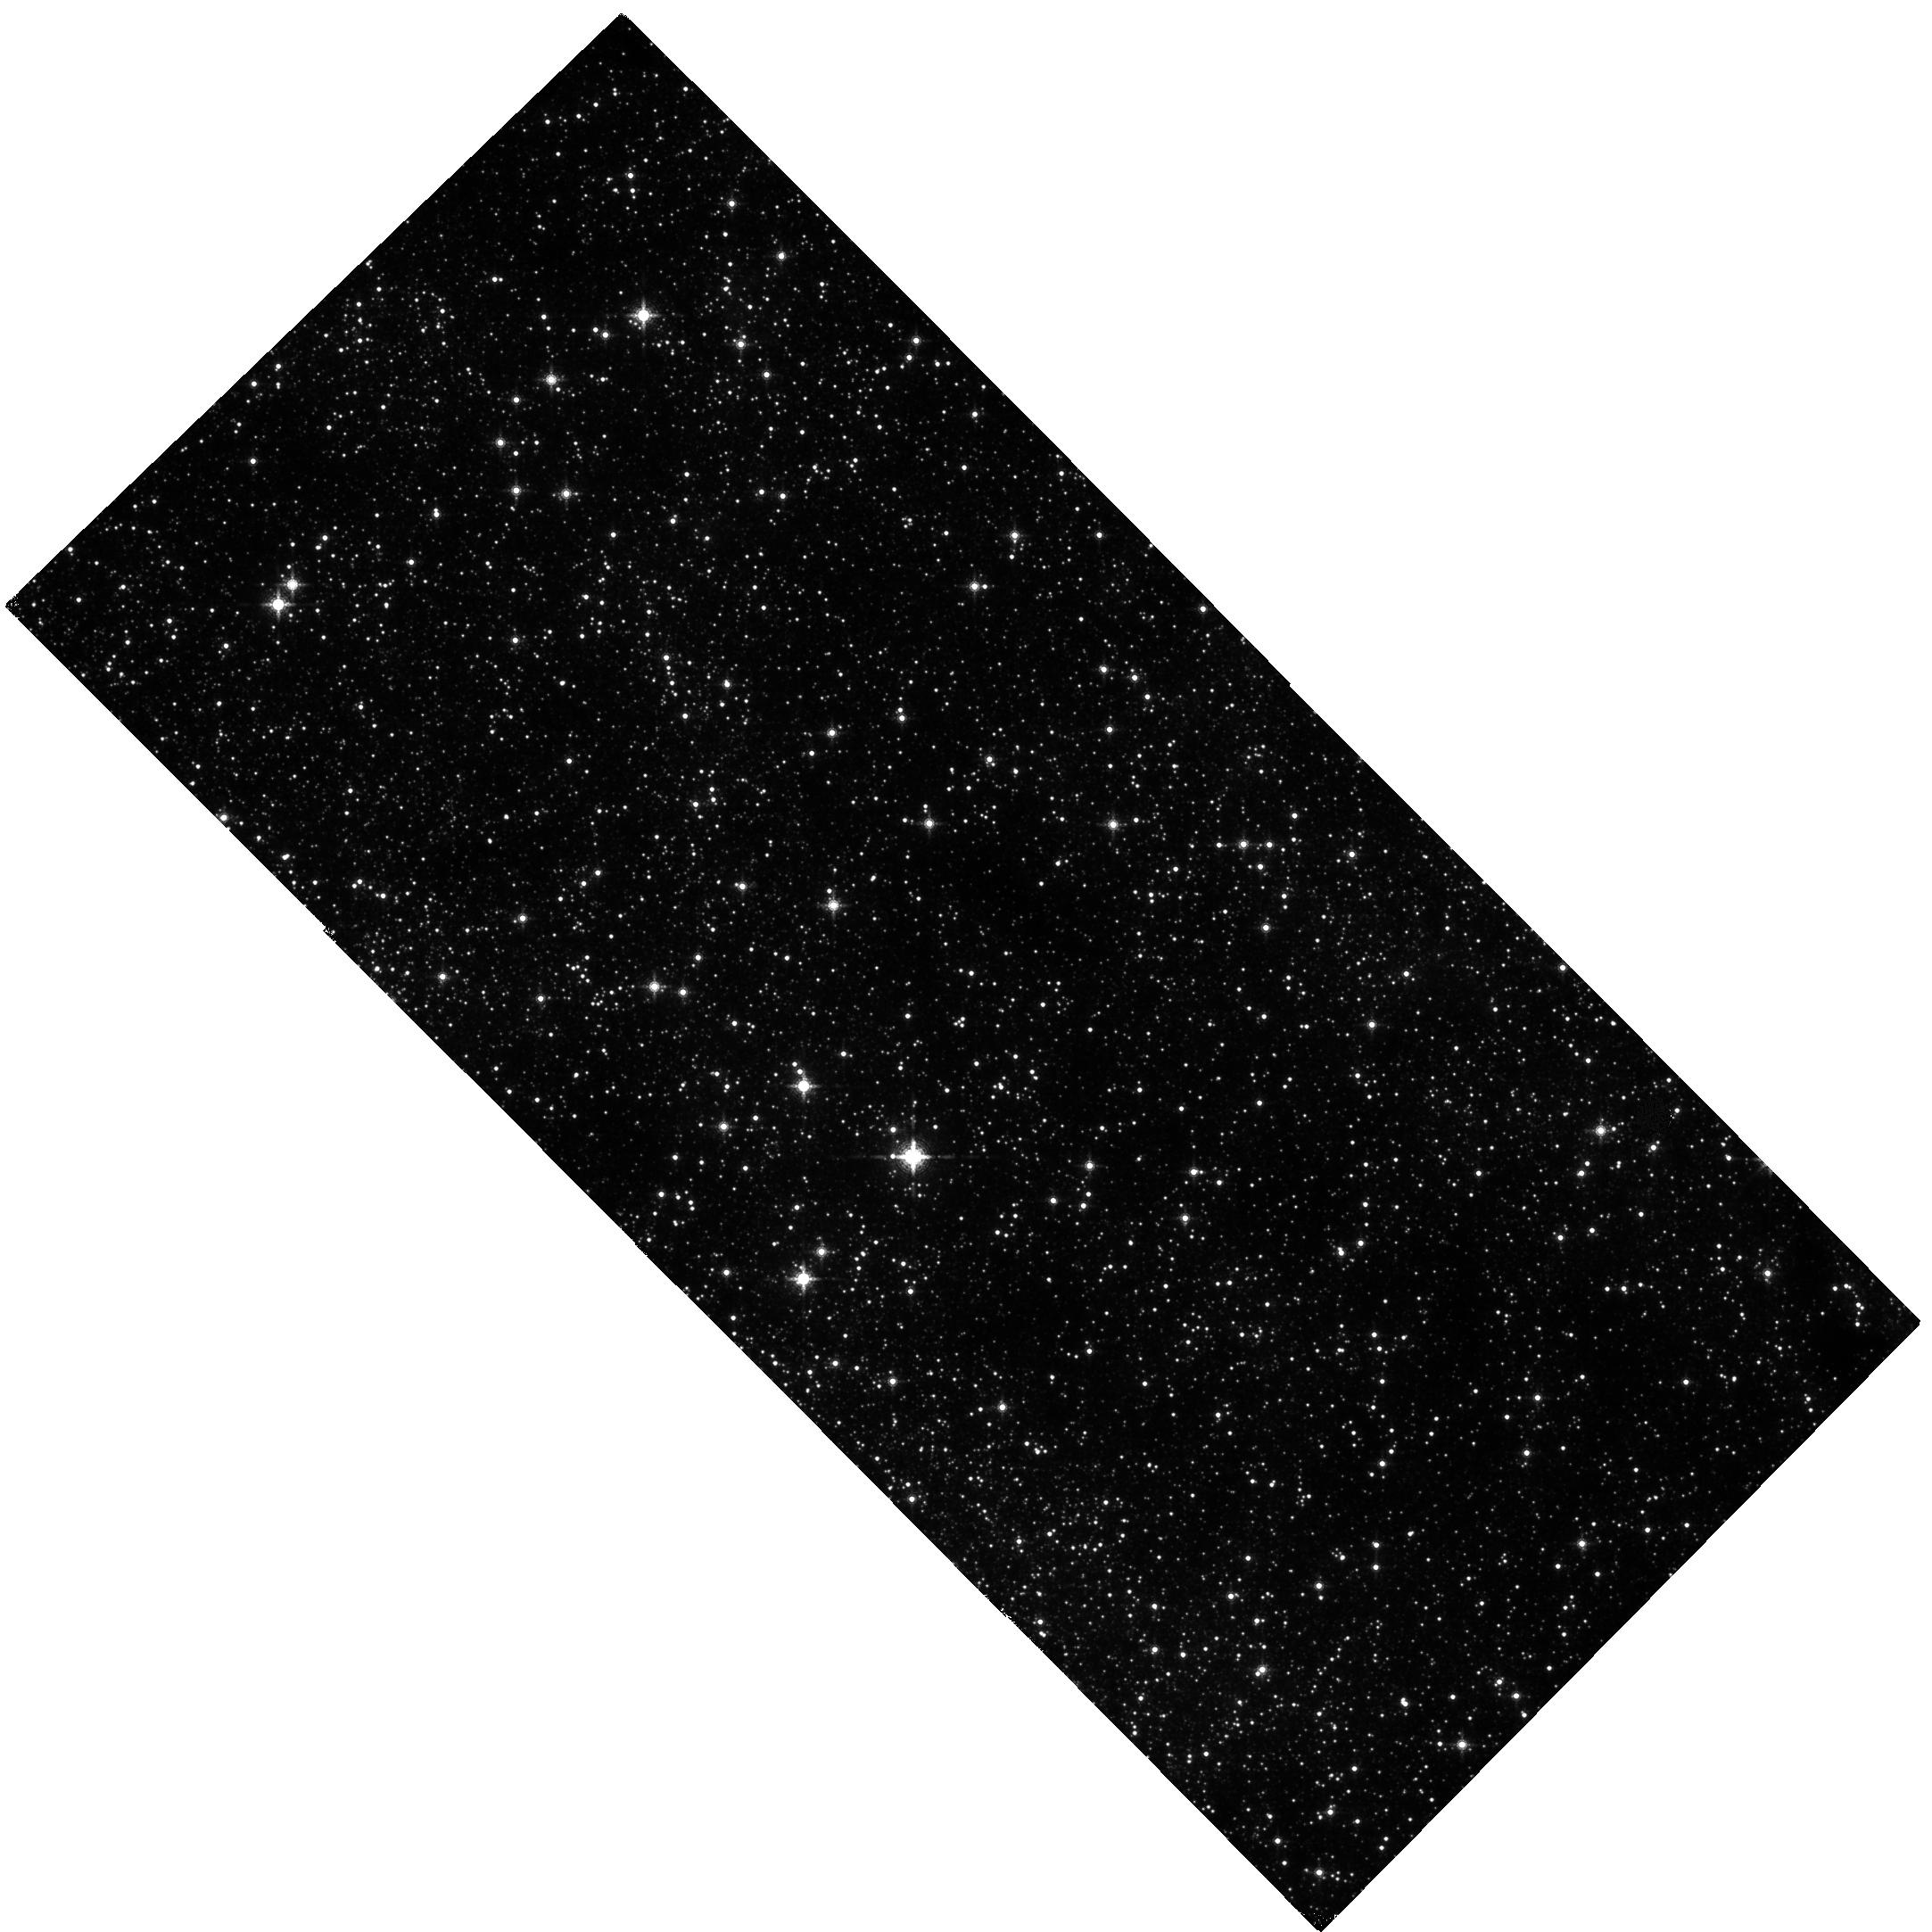
Target: MW-NSC-V35
Instrument: WFC3/IR
Filter: F153M
Exposure: 37 min
Observation ID: hst_12182_49_wfc3_ir_f153m_ibij49

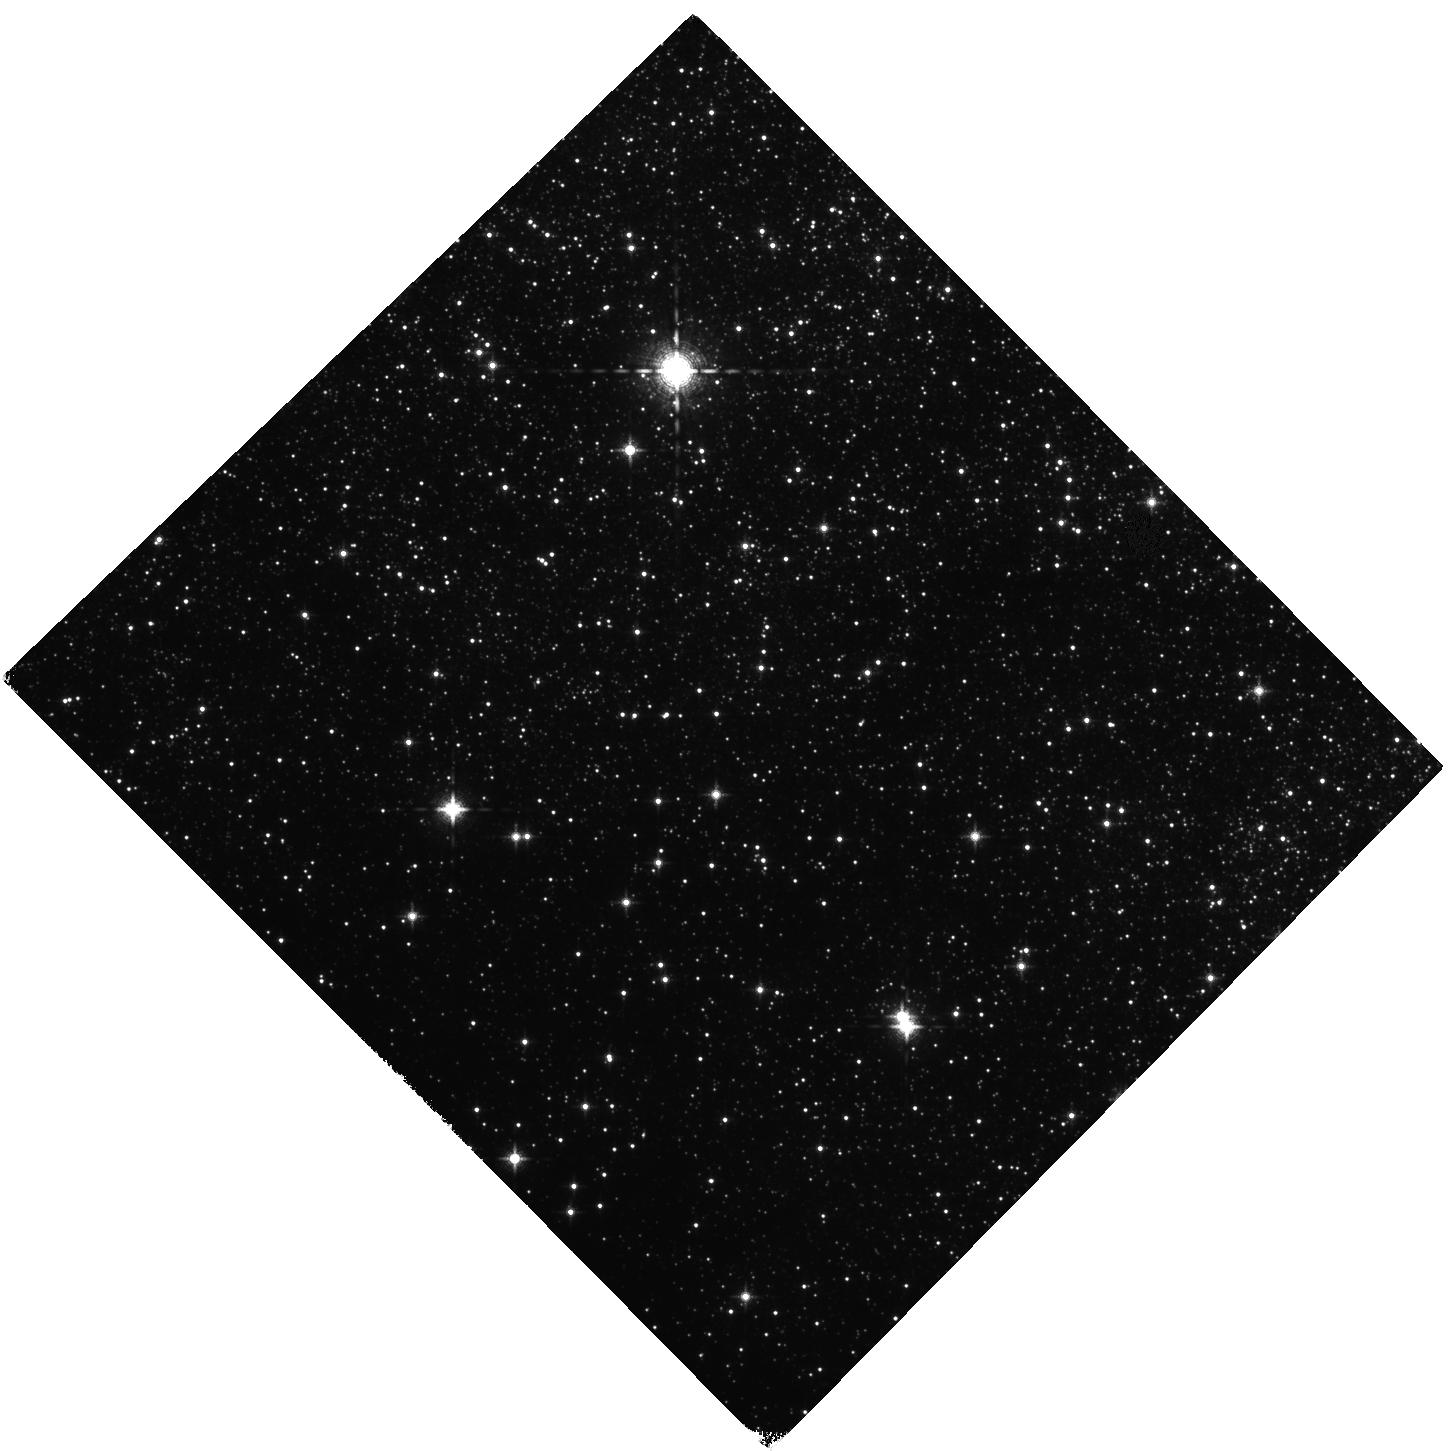
Target: MW-NSC-V38-COPY-1
Instrument: WFC3/IR
Filter: F127M
Exposure: 23 min
Observation ID: hst_12182_48_wfc3_ir_f127m_ibij48

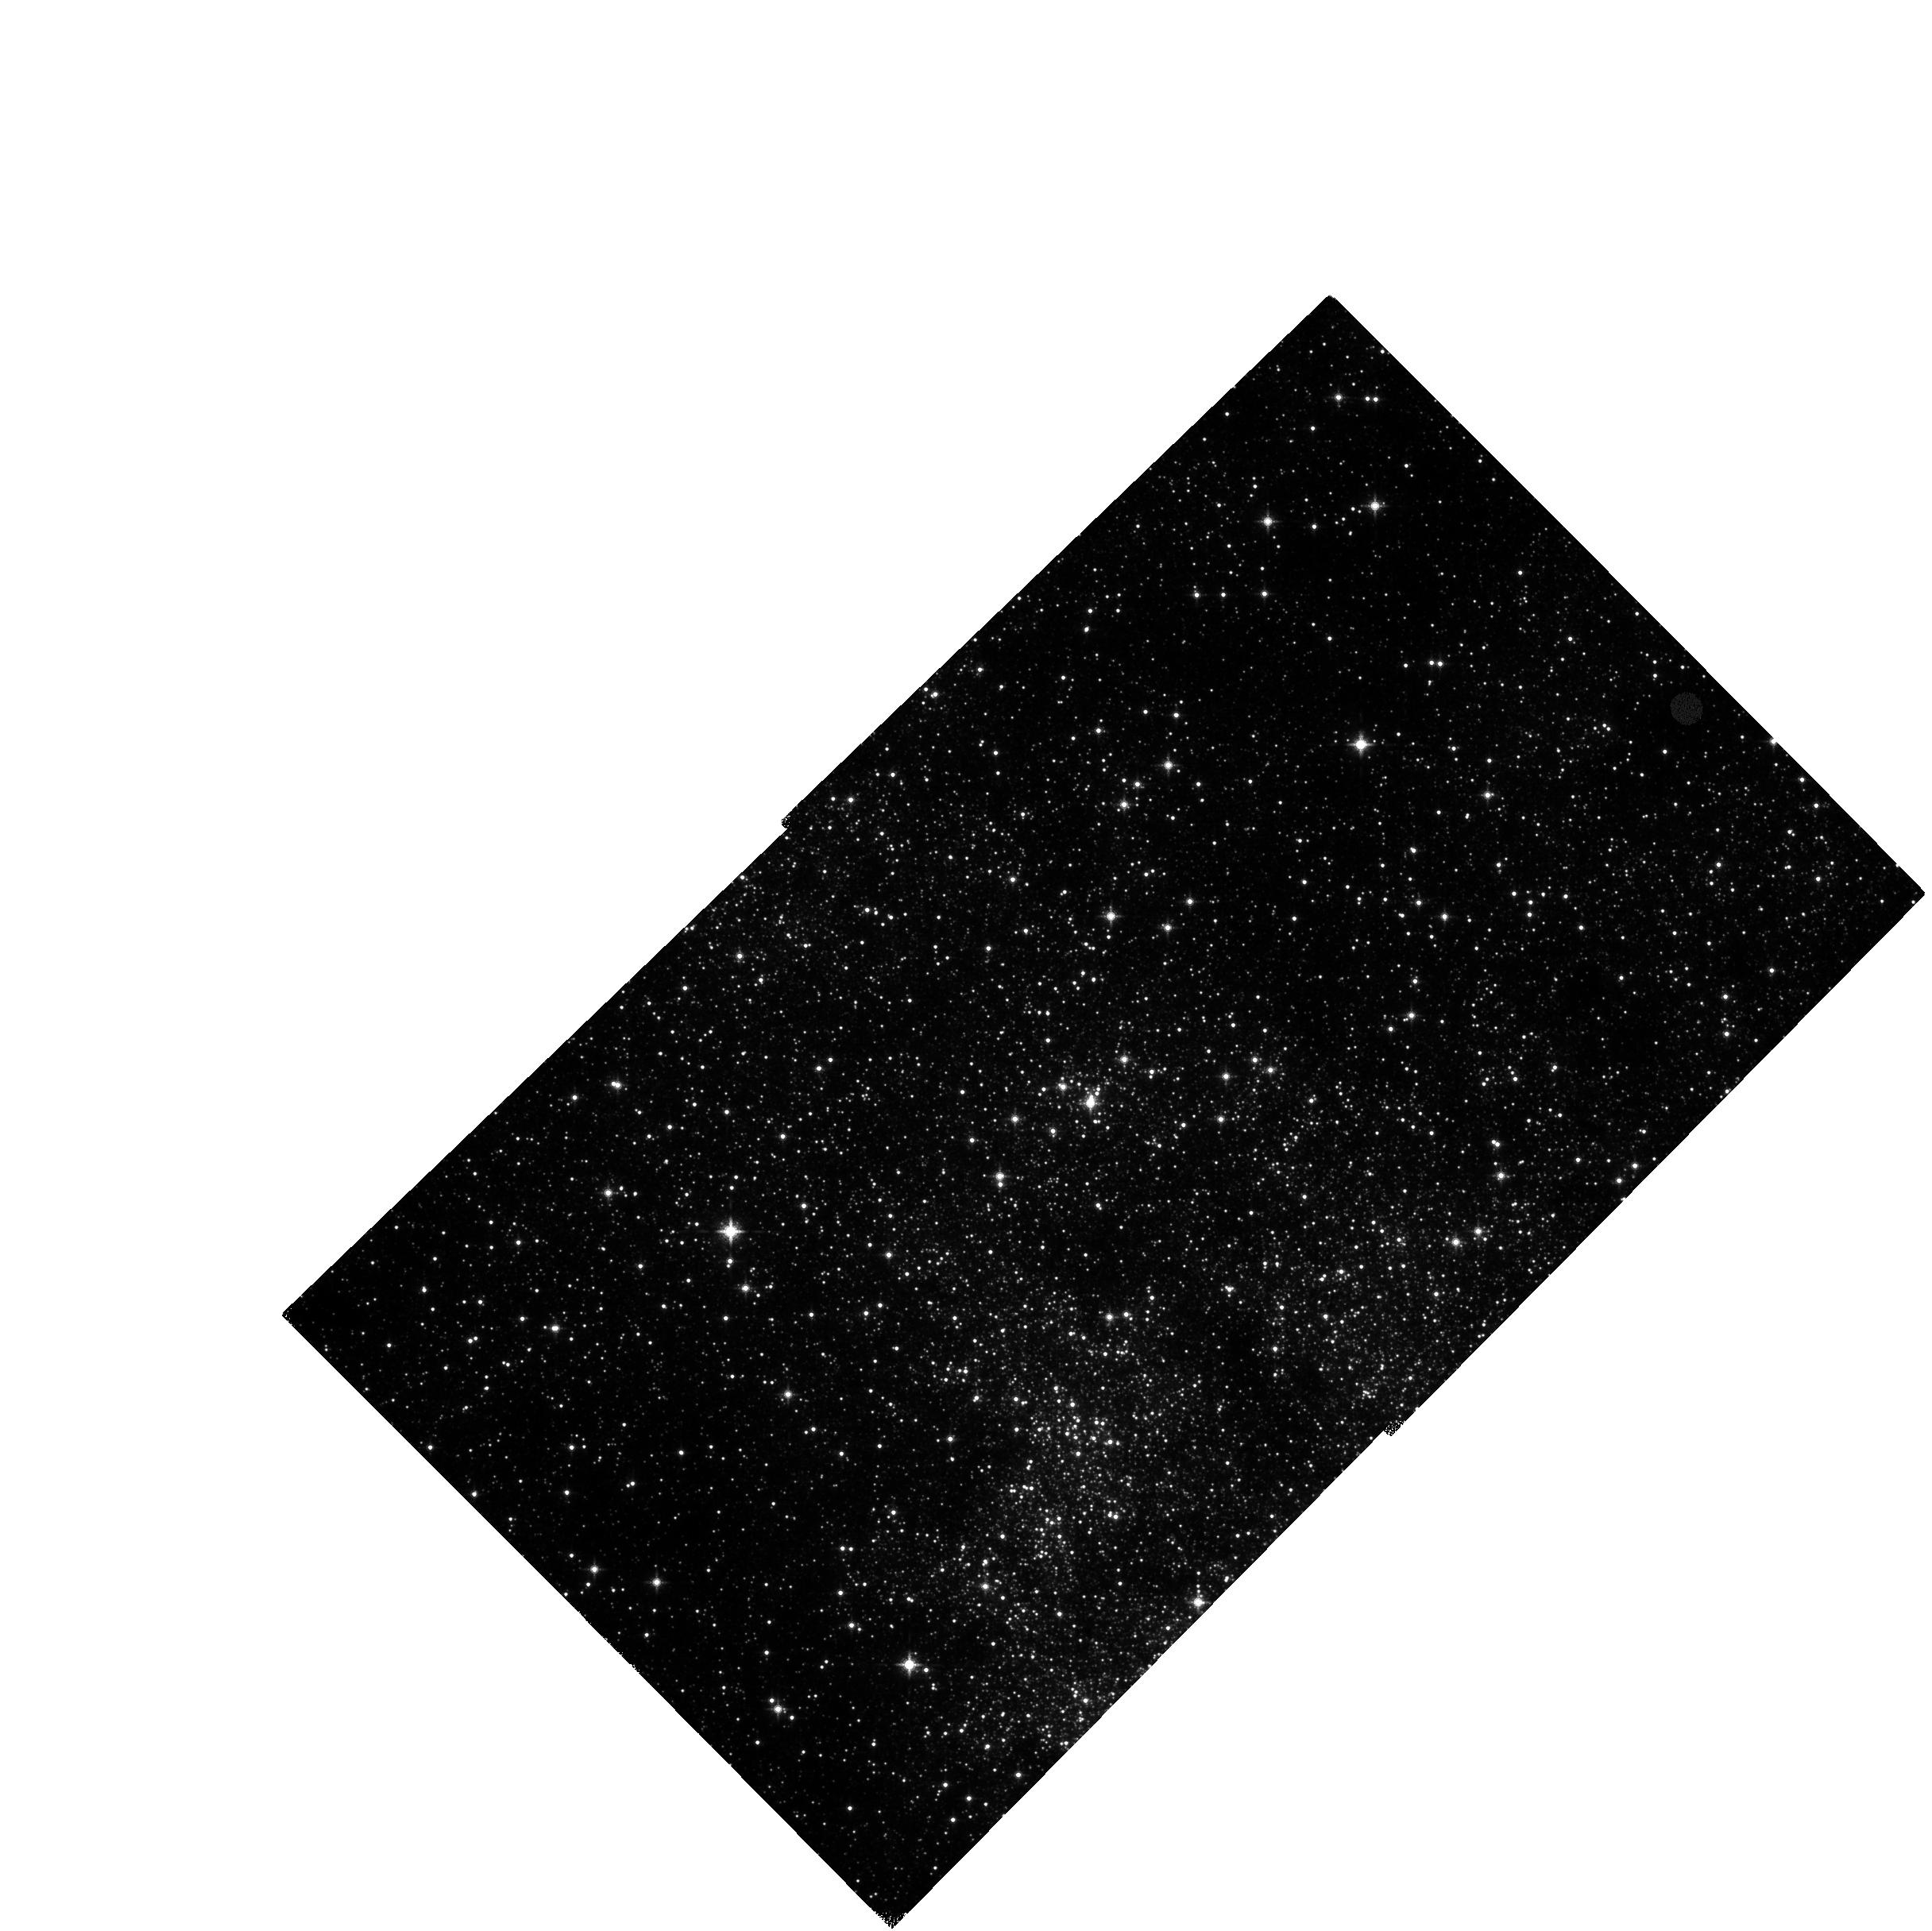
Target: MW-NSC-V38
Instrument: WFC3/IR
Filter: F139M
Exposure: 33 min
Observation ID: hst_12182_a7_wfc3_ir_f139m_ibija7

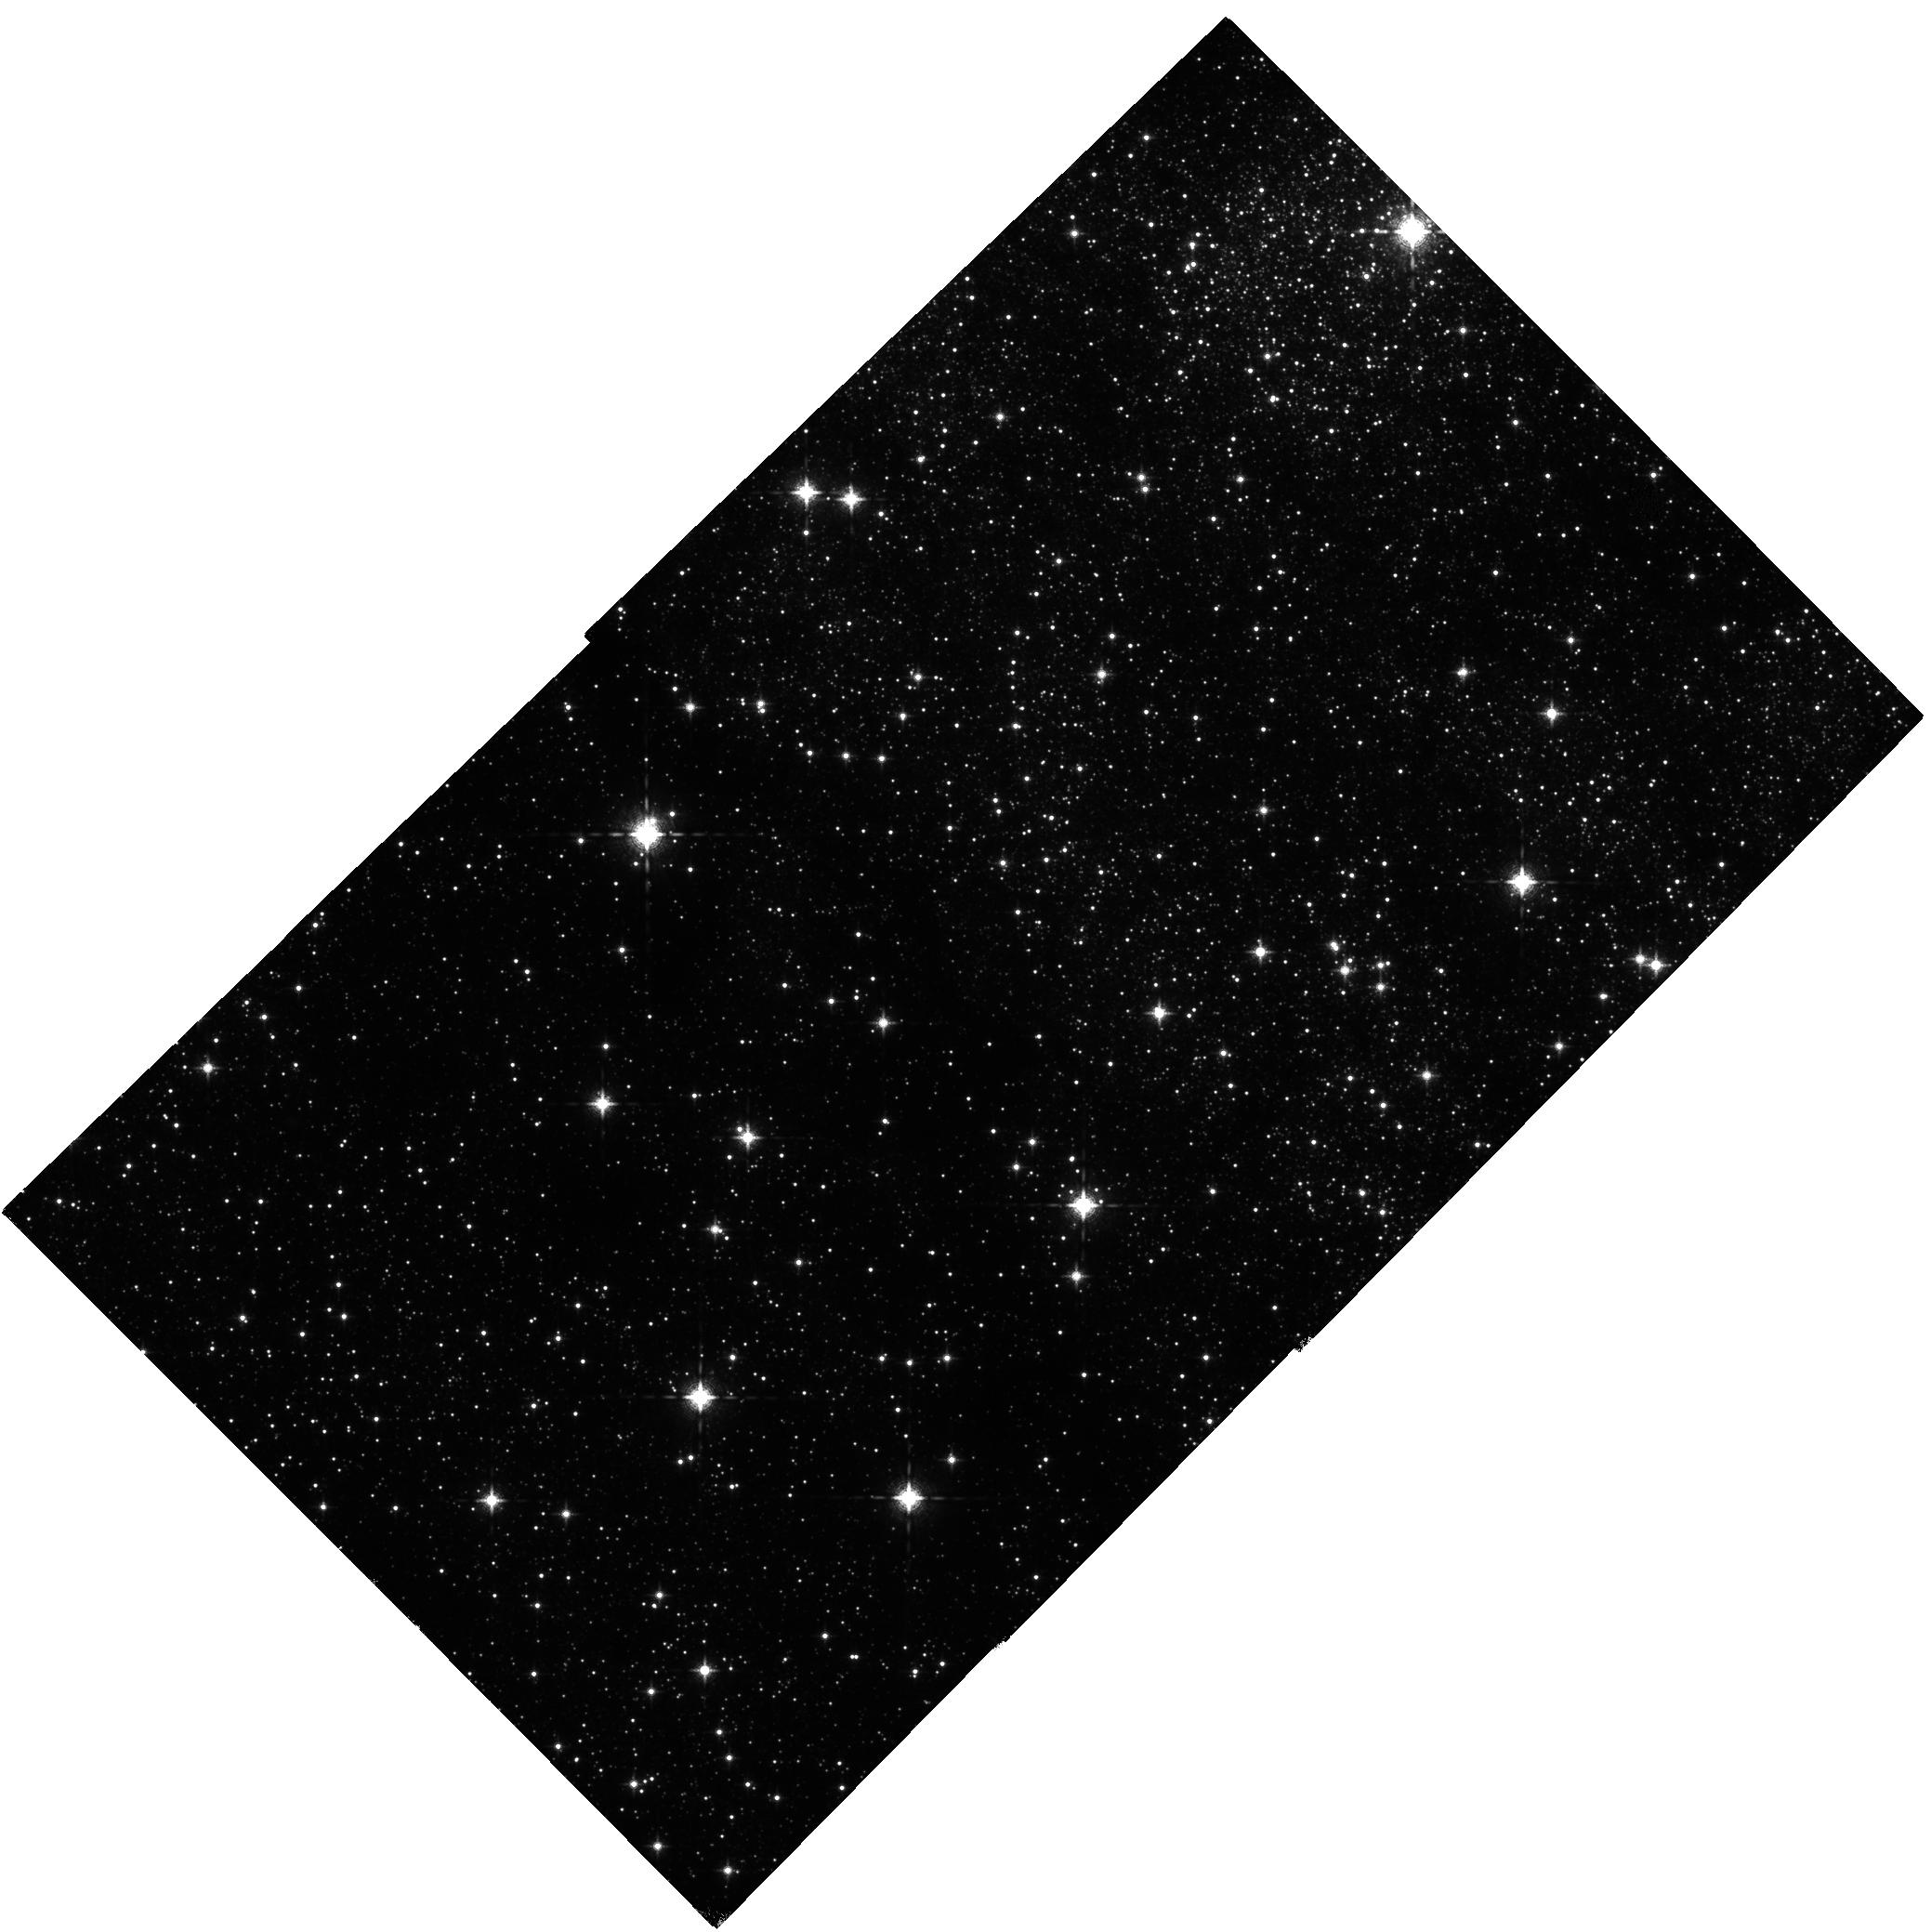
Target: MW-NSC-V37-COPY
Instrument: WFC3/IR
Filter: F127M
Exposure: 1.1 h
Observation ID: hst_12182_a6_wfc3_ir_f127m_ibija6

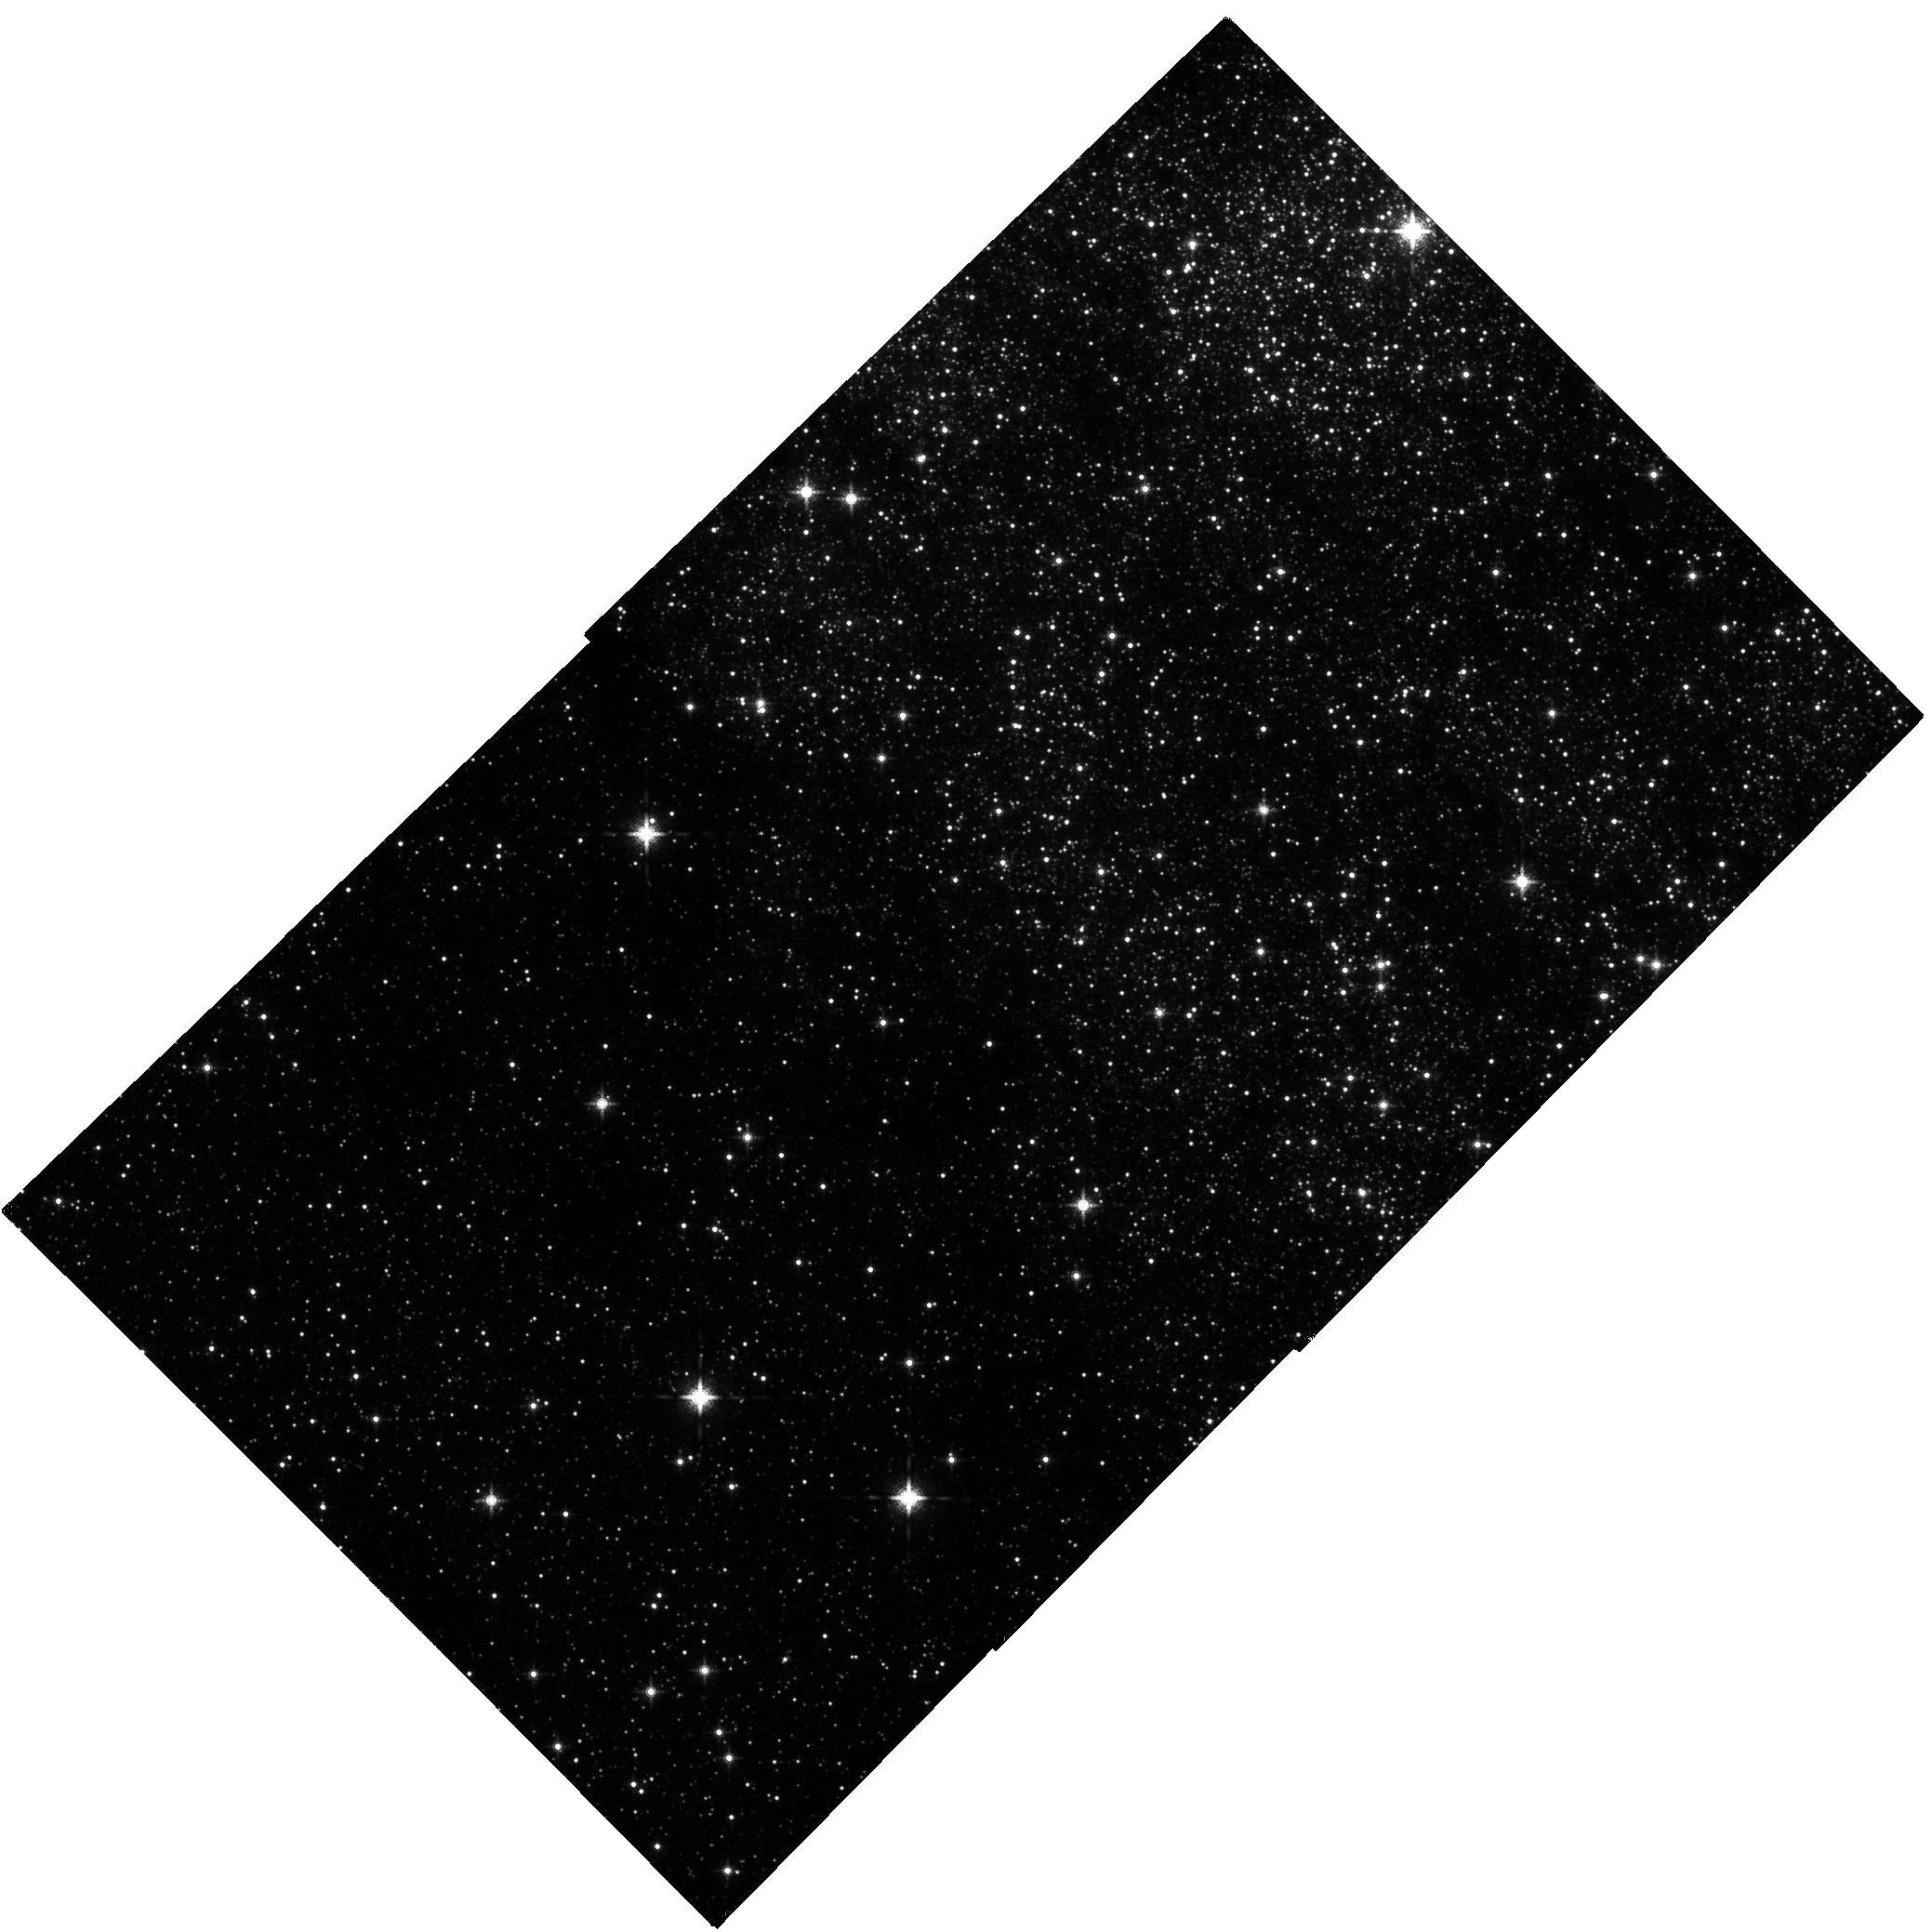
Target: MW-NSC-V40
Instrument: WFC3/IR
Filter: F153M
Exposure: 37 min
Observation ID: hst_12182_a9_wfc3_ir_f153m_ibija9

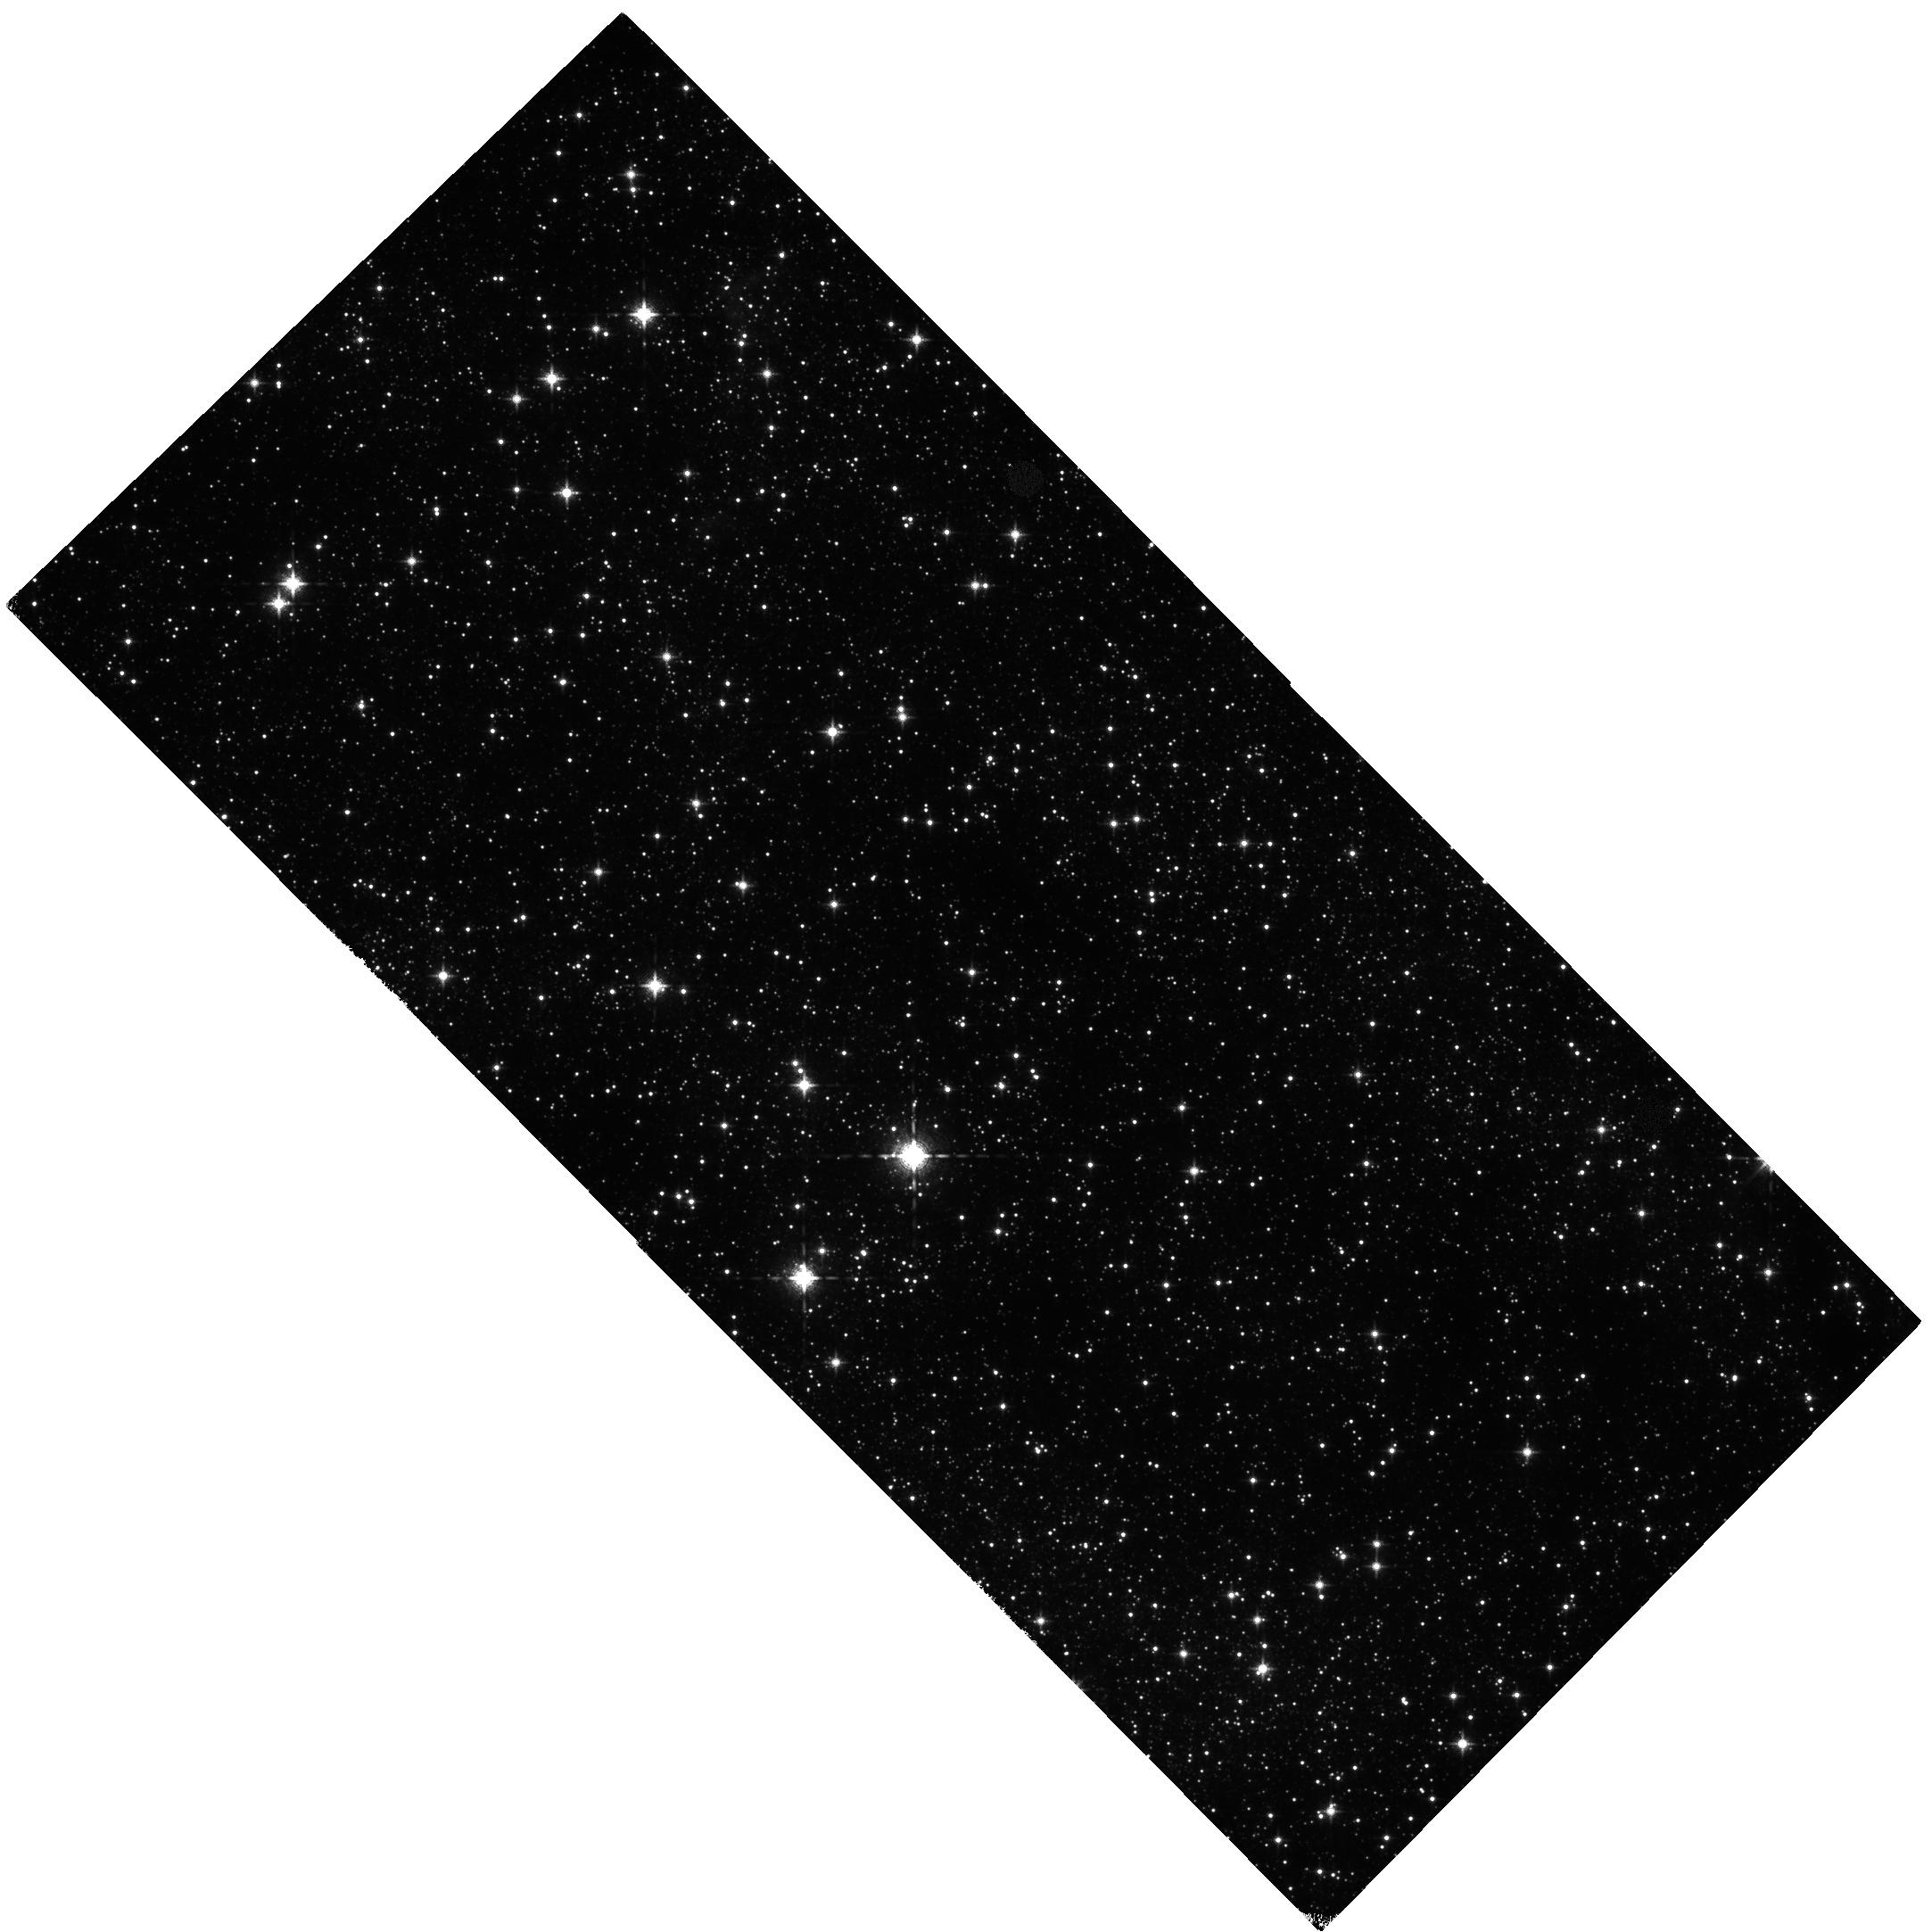
Target: MW-NSC-V36
Instrument: WFC3/IR
Filter: F127M
Exposure: 60 min
Observation ID: hst_12182_46_wfc3_ir_f127m_ibij46

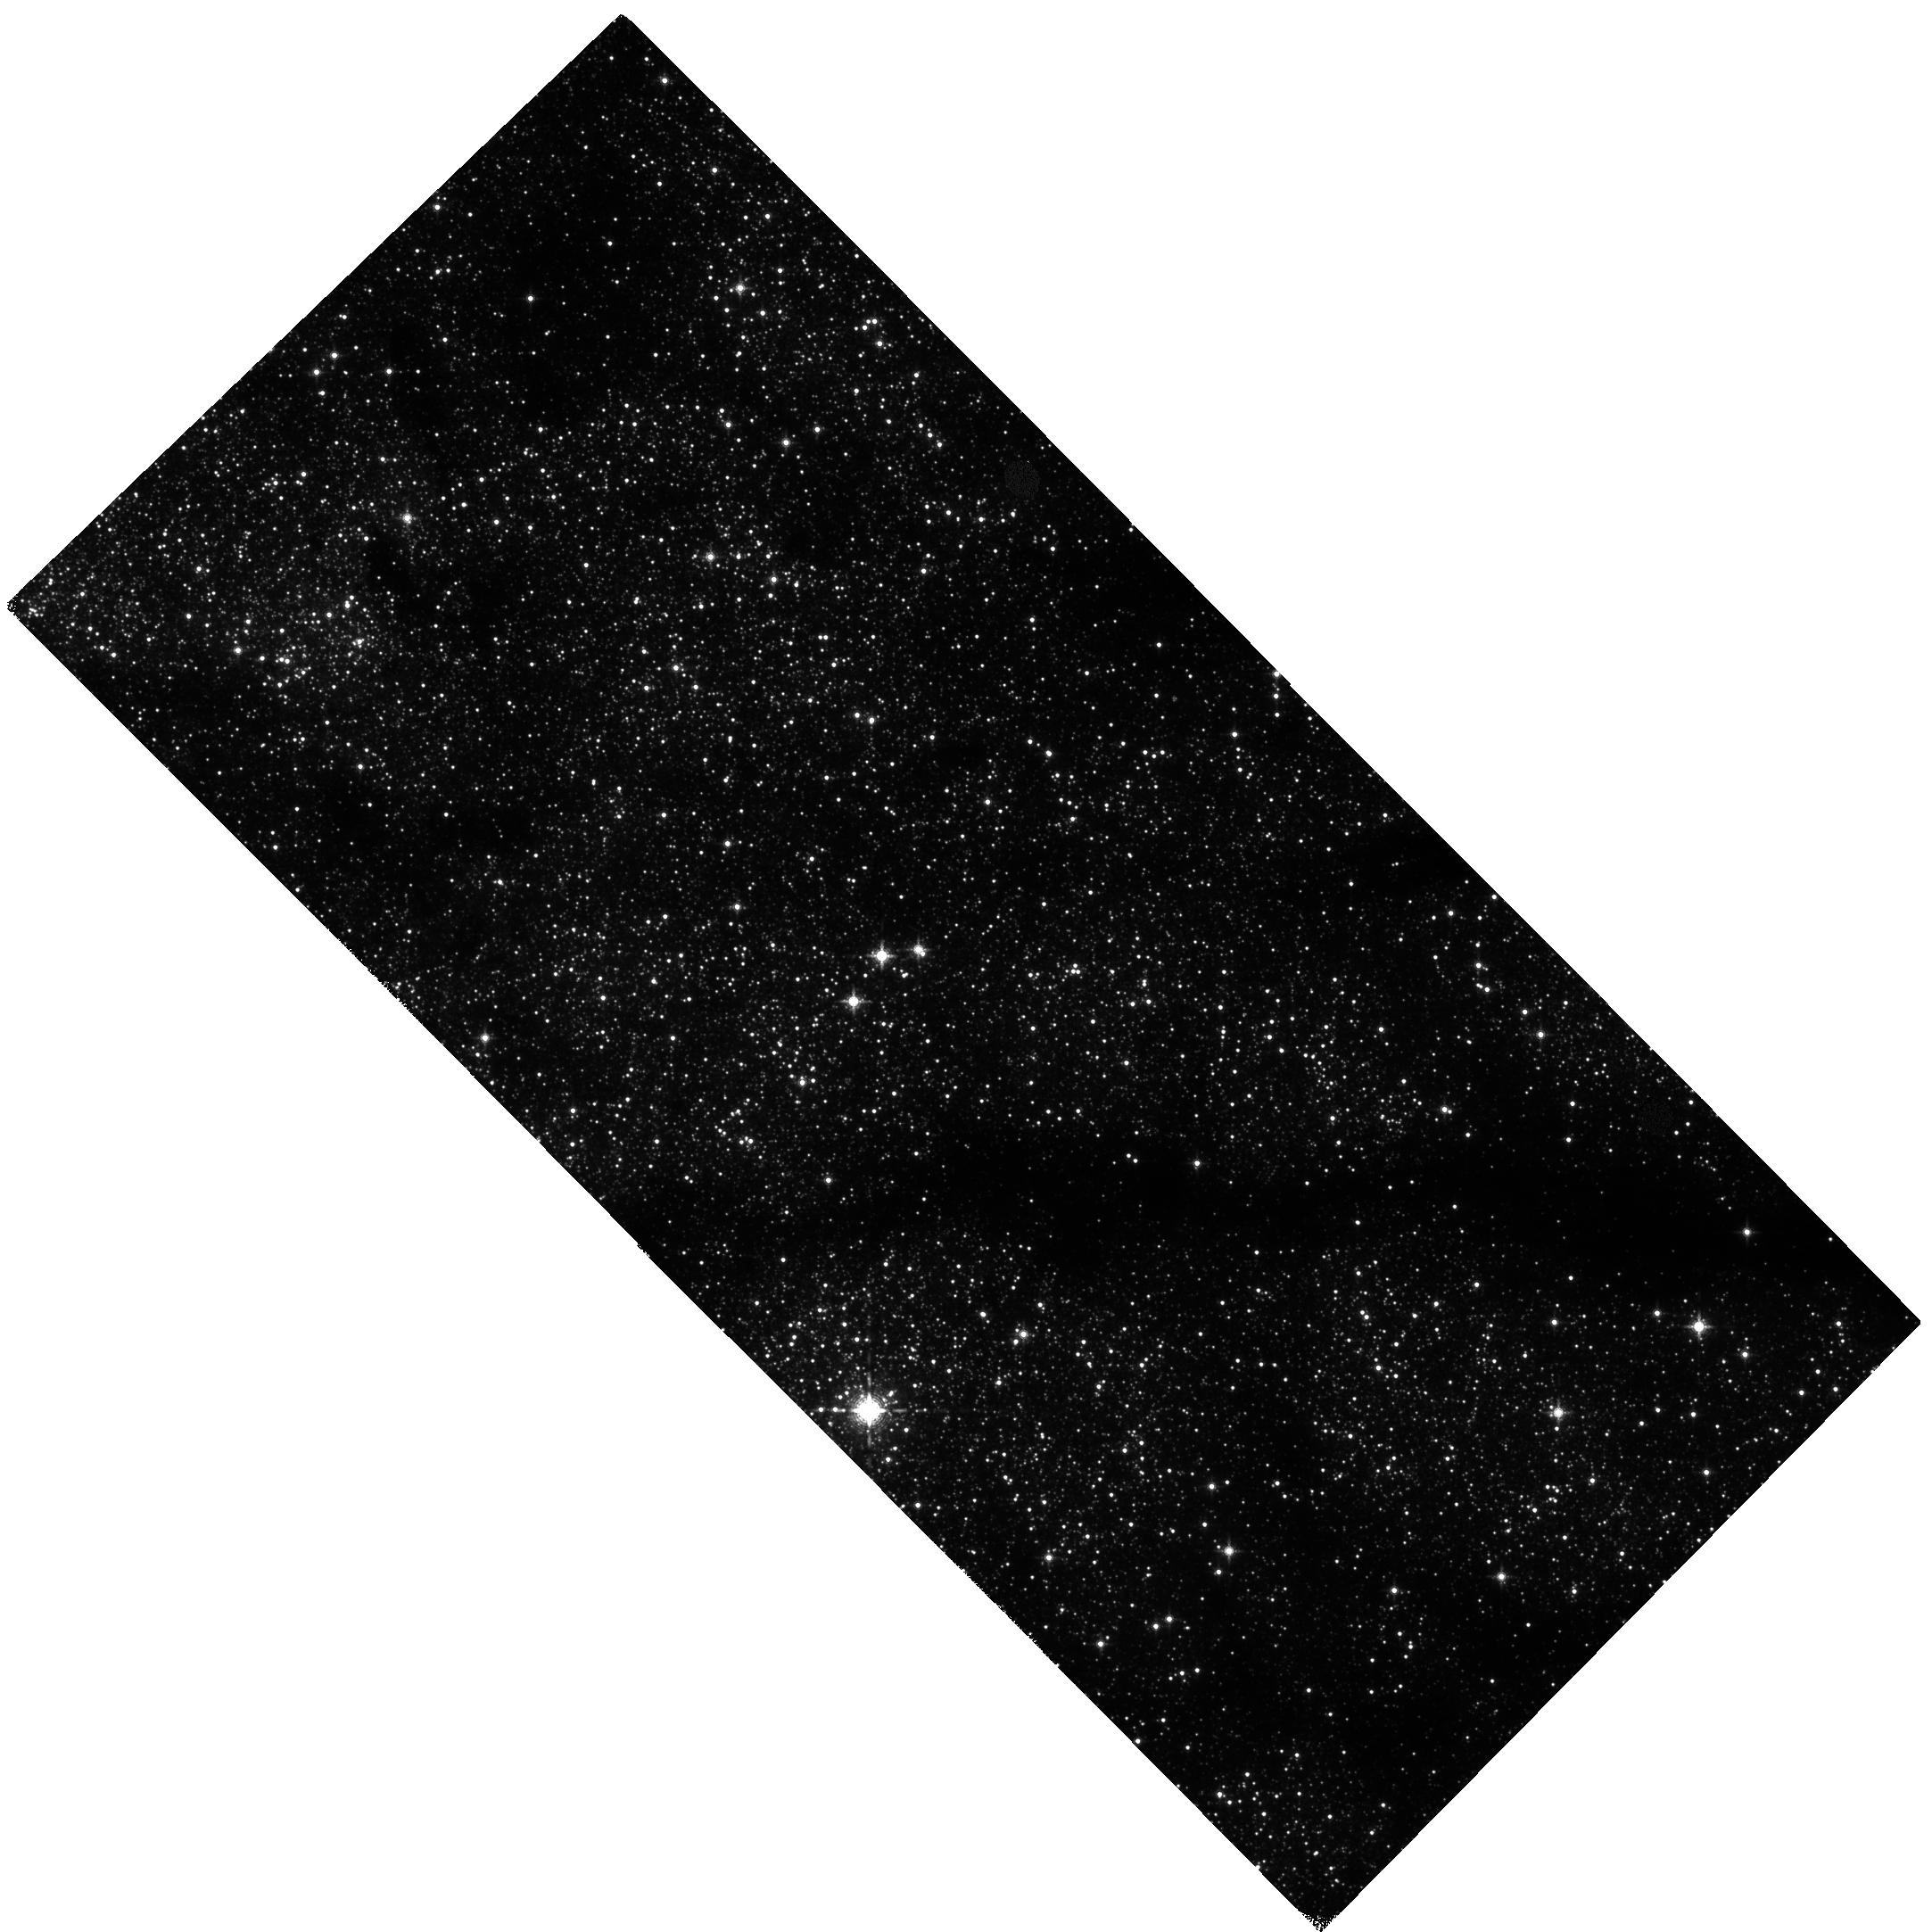
Target: MW-NSC-V43
Instrument: WFC3/IR
Filter: F139M
Exposure: 37 min
Observation ID: hst_12182_47_wfc3_ir_f139m_ibij47

Measuring the physical properties of the Milky Way nuclear star cluster with proper motions (PI: Do, Tuan)

Nuclear star clusters have been proposed as a byproduct of galaxy formation, analogous to supermassive black holes, because their mass scales with host galaxy properties in a similar way as the (M_bh-sigma) and (M_bh-M_bulge) relationships. While the nuclear star cluster at the center of the Milky Way offers us an opportunity to study such a system with a level of detail not possible in external galaxies, this potential has not been realized due to the impracticality in obtaining wide-field, high angular resolution, and high precision kinematic measurements from the ground. We propose to use WFC3 on HST to measure, for the first time, the proper motions of stars out beyond the half-light radius of the cluster (~7 pc). These observations will allow us to derive three fundamental properties of the cluster that have been poorly constrained in the past: (1) the total mass, (2) the distribution of mass, and (3) the rotational signature of the cluster. The underlying mass distribution and total mass are requirements for placing the Milky Way nucleus in context with galaxy scaling relationships. The rotational profile will provide constraints on the origin of the nuclear star cluster, offering perhaps a physical explanation for the link between supermassive black holes and nuclear star clusters.